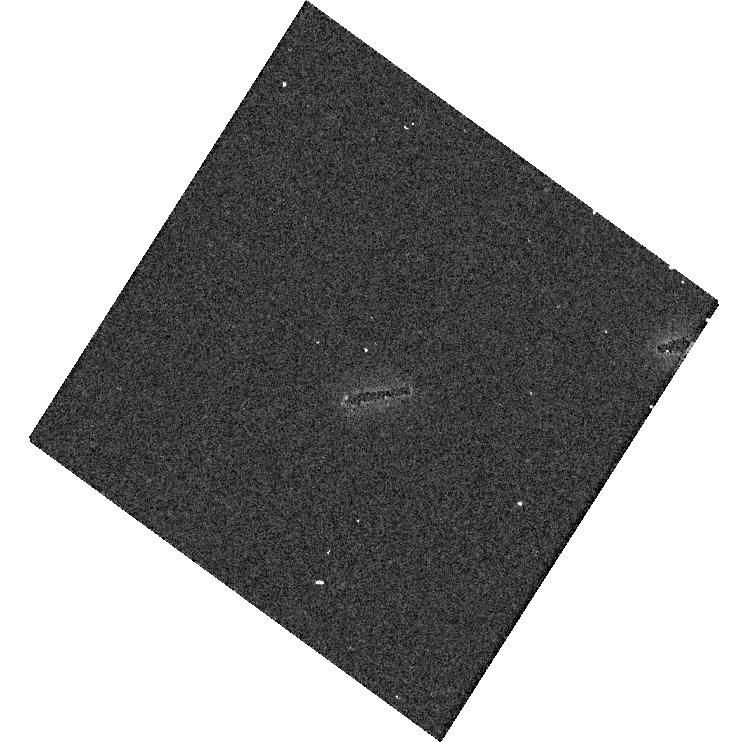
Target: P330E. Instrument: WFC3/UVIS. Filter: F275W. Exposure: 5 min. Observation ID: hst_14992_11_wfc3_uvis_f275w_idor11

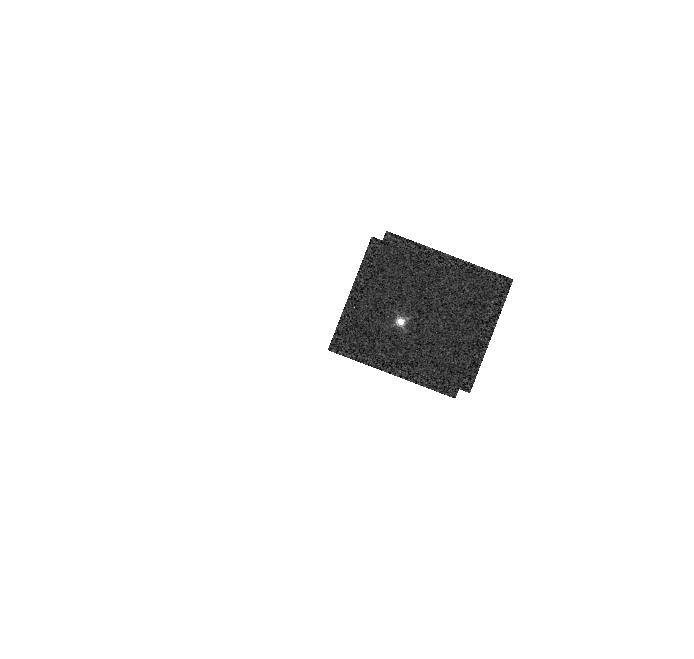
Target: GD153. Instrument: WFC3/IR. Filter: F132N. Exposure: 2 min. Observation ID: hst_14992_01_wfc3_ir_f132n_idor01

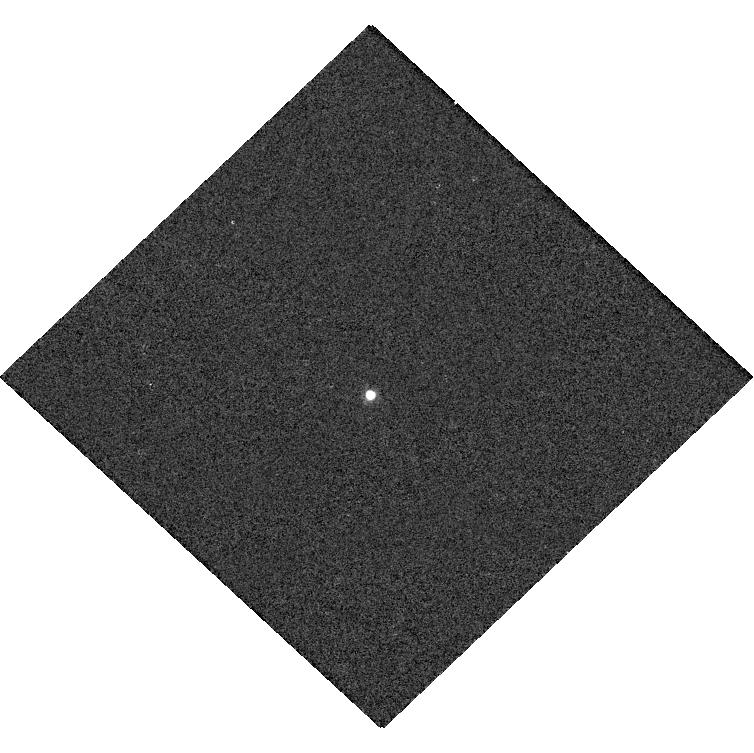
Target: GD71. Instrument: WFC3/UVIS. Filter: F953N. Exposure: 1 min. Observation ID: hst_14992_07_wfc3_uvis_f953n_idor07

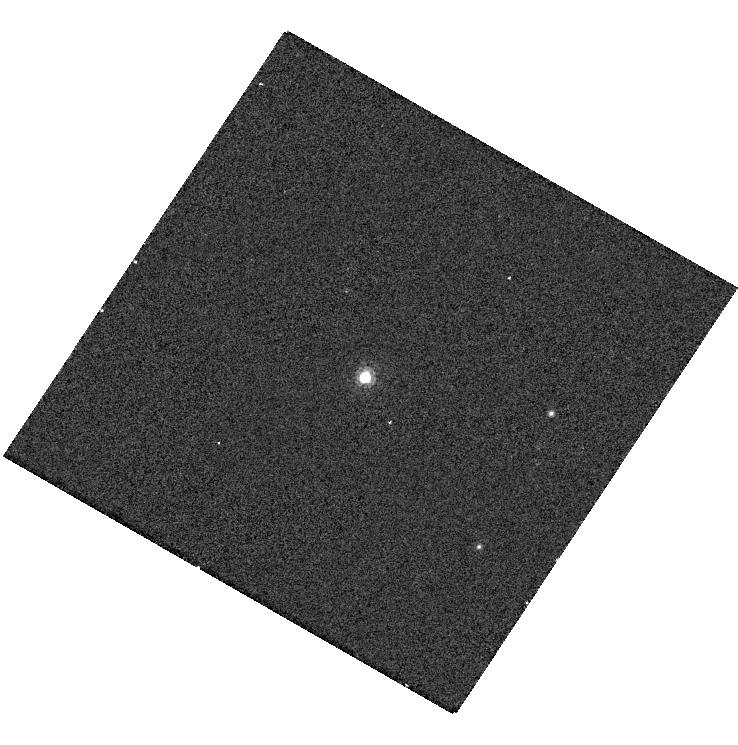
Target: G191B2B. Instrument: WFC3/UVIS. Filter: F953N. Exposure: 2 min. Observation ID: hst_14992_04_wfc3_uvis_f953n_idor04

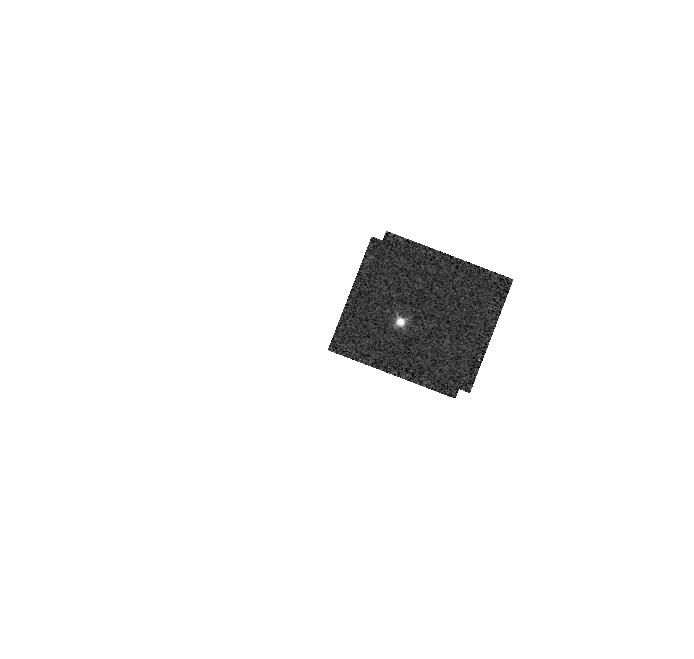
Target: GD153. Instrument: WFC3/IR. Filter: F128N. Exposure: 2 min. Observation ID: hst_14992_01_wfc3_ir_f128n_idor01

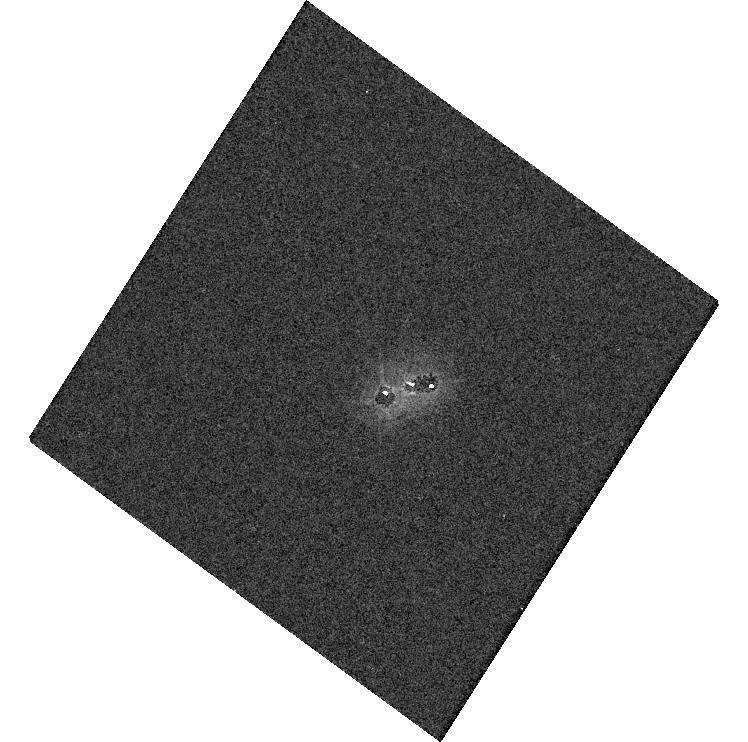
Target: P330E. Instrument: WFC3/UVIS. Filter: F336W. Exposure: 1 min. Observation ID: hst_14992_11_wfc3_uvis_f336w_idor11

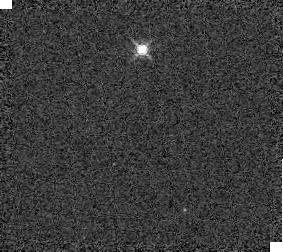
Target: GD153. Instrument: WFC3/IR. Filter: F139M. Exposure: 1 min. Observation ID: idor01030

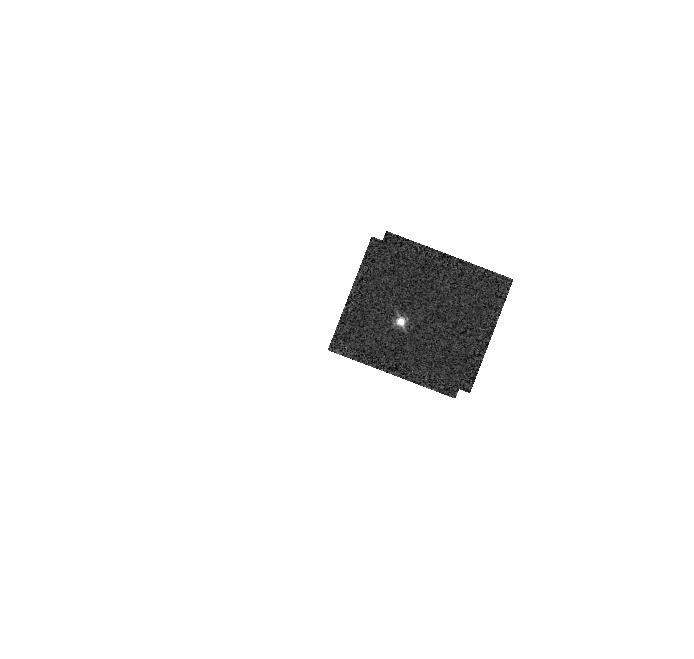
Target: GD153. Instrument: WFC3/IR. Filter: F126N. Exposure: 2 min. Observation ID: hst_14992_01_wfc3_ir_f126n_idor01

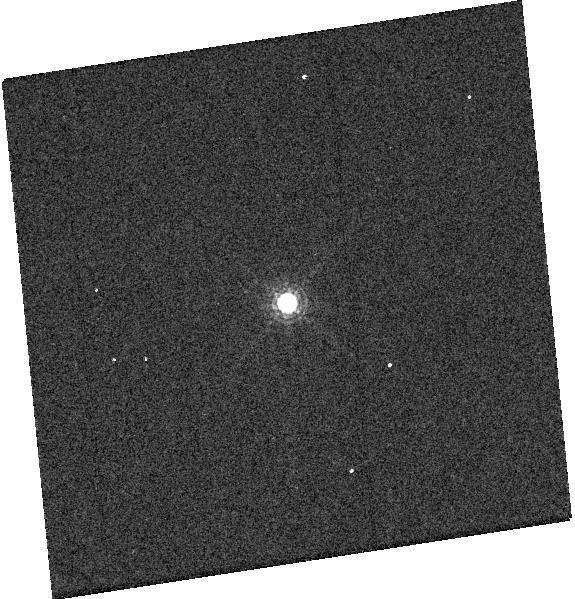
Target: GD153. Instrument: WFC3/UVIS. Filter: F845M. Exposure: 1 min. Observation ID: hst_14992_03_wfc3_uvis_f845m_idor03

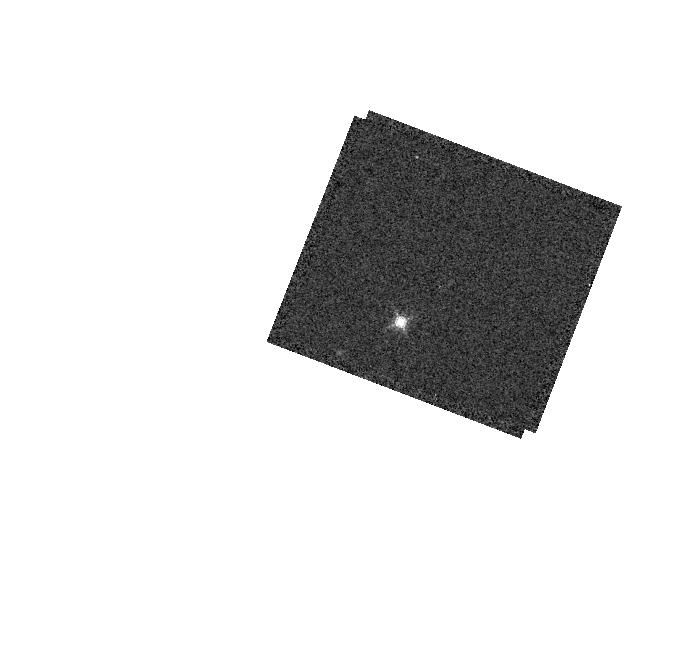
Target: GD153. Instrument: WFC3/IR. Filter: F153M. Exposure: 1 min. Observation ID: hst_14992_01_wfc3_ir_f153m_idor01

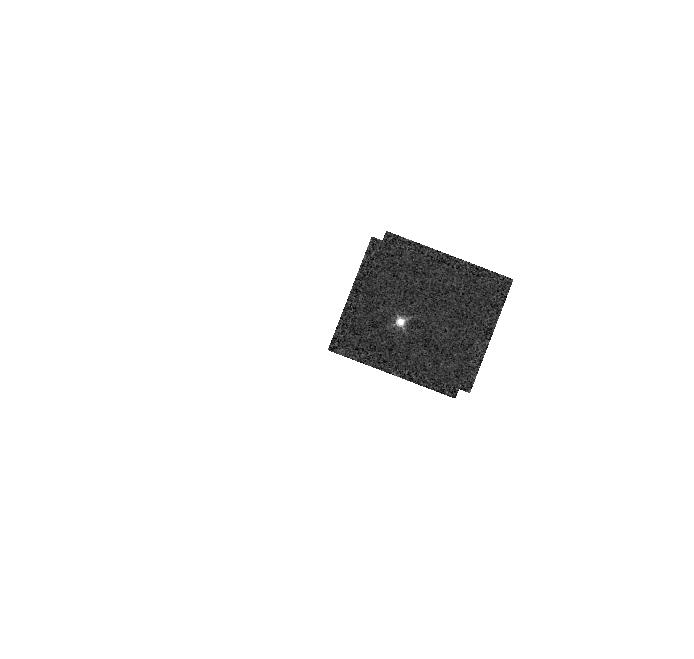
Target: GD153. Instrument: WFC3/IR. Filter: F130N. Exposure: 2 min. Observation ID: hst_14992_01_wfc3_ir_f130n_idor01

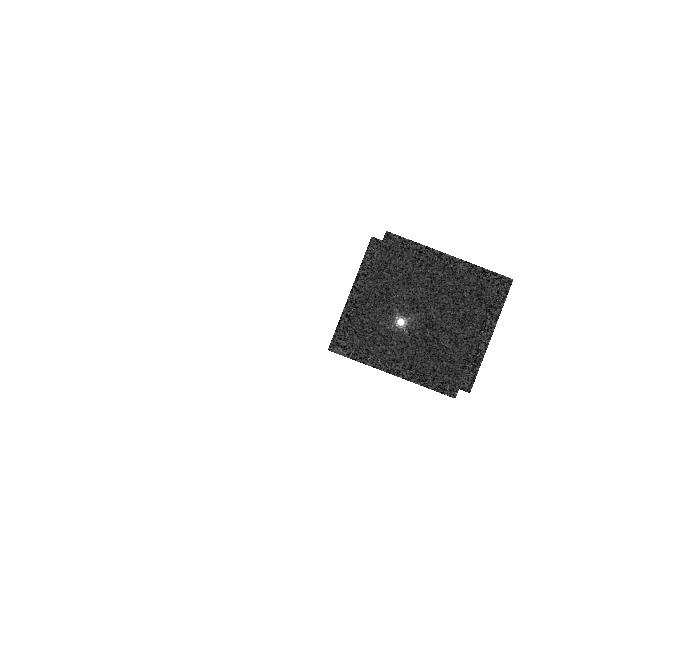
Target: GD153. Instrument: WFC3/IR. Filter: F167N. Exposure: 3 min. Observation ID: hst_14992_01_wfc3_ir_f167n_idor01

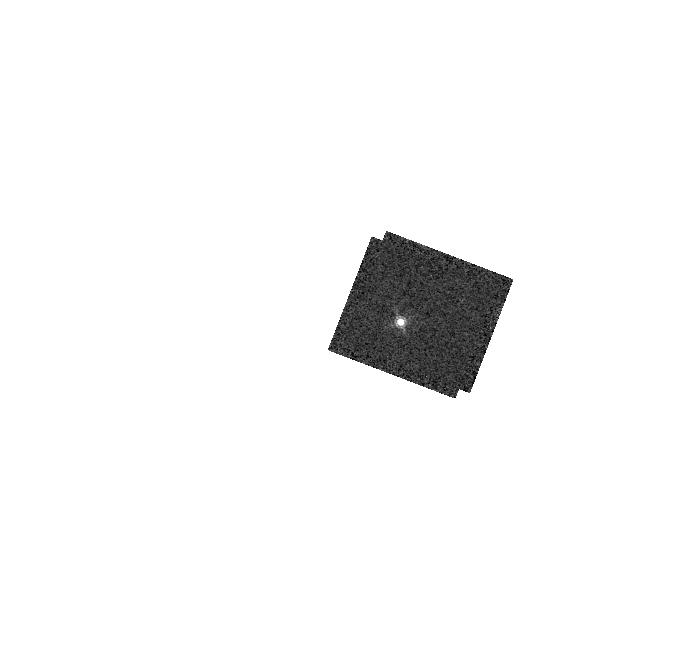
Target: GD153. Instrument: WFC3/IR. Filter: F164N. Exposure: 3 min. Observation ID: hst_14992_01_wfc3_ir_f164n_idor01

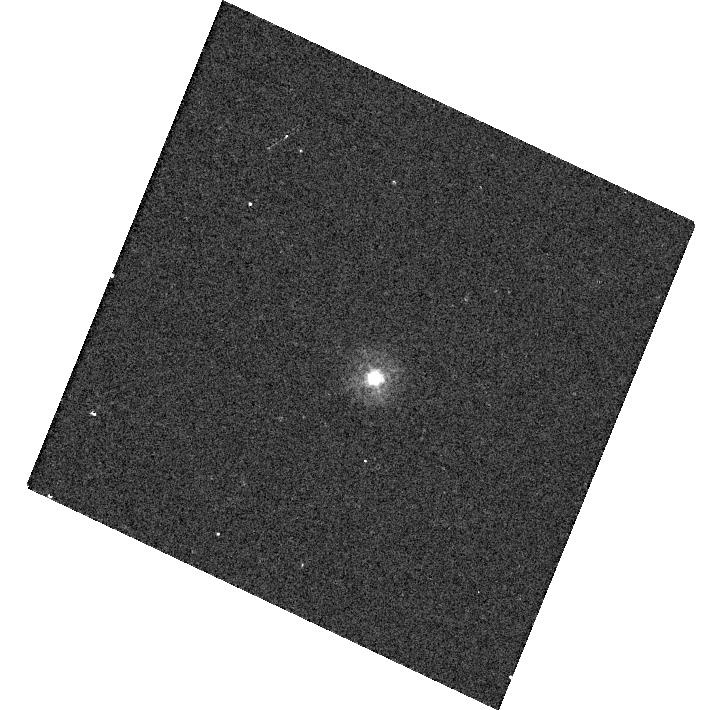
Target: P330E. Instrument: WFC3/UVIS. Filter: F275W. Exposure: 5 min. Observation ID: hst_14992_10_wfc3_uvis_f275w_idor10

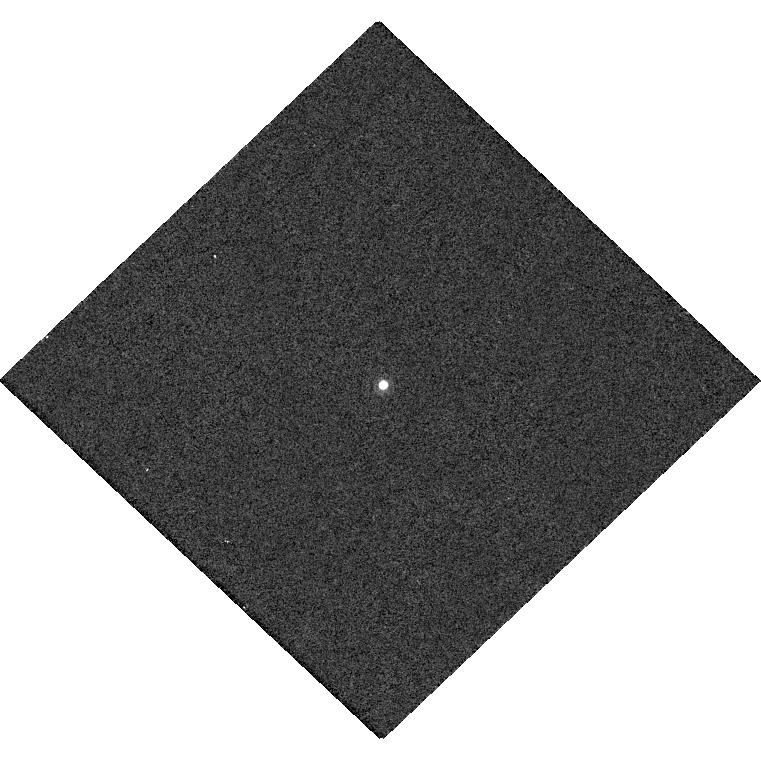
Target: GD71. Instrument: WFC3/UVIS. Filter: F953N. Exposure: 1 min. Observation ID: hst_14992_08_wfc3_uvis_f953n_idor08

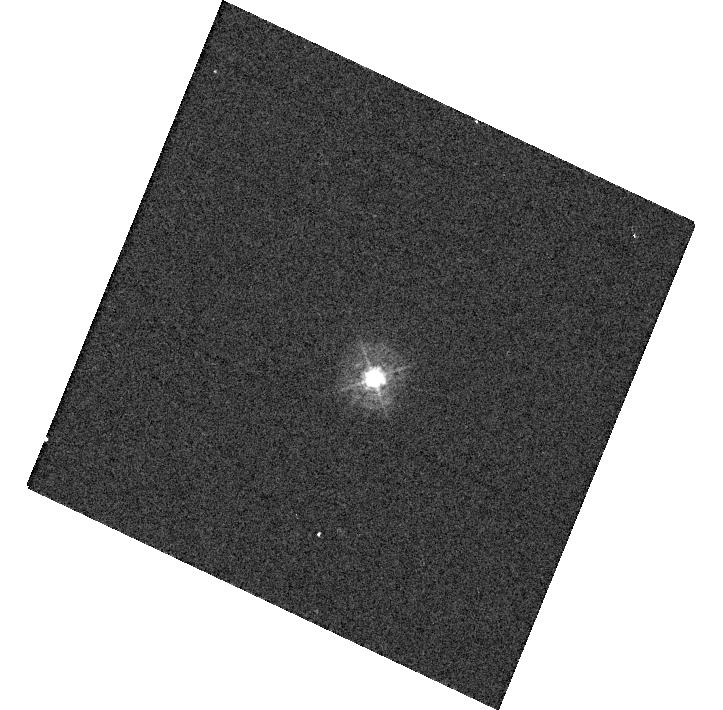
Target: P330E. Instrument: WFC3/UVIS. Filter: F336W. Exposure: 1 min. Observation ID: hst_14992_10_wfc3_uvis_f336w_idor10

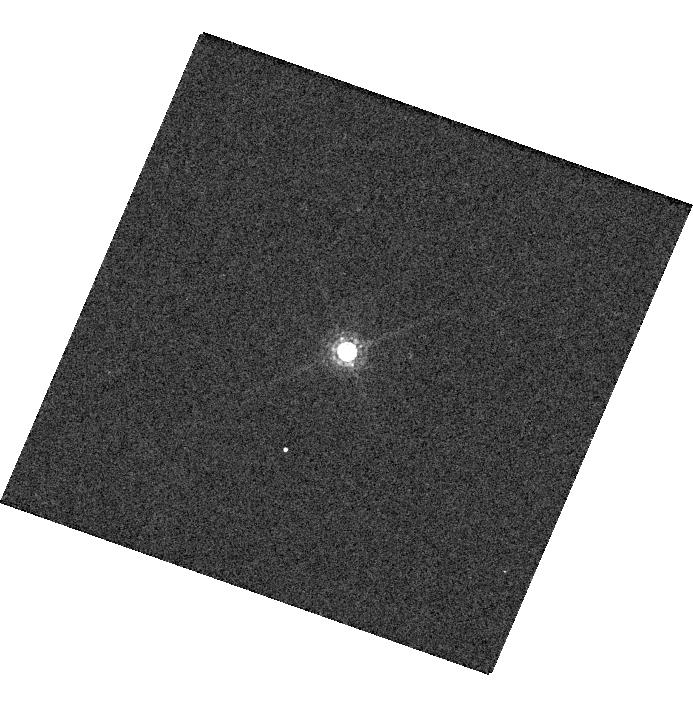
Target: GD153. Instrument: WFC3/UVIS. Filter: F845M. Exposure: 1 min. Observation ID: hst_14992_02_wfc3_uvis_f845m_idor02

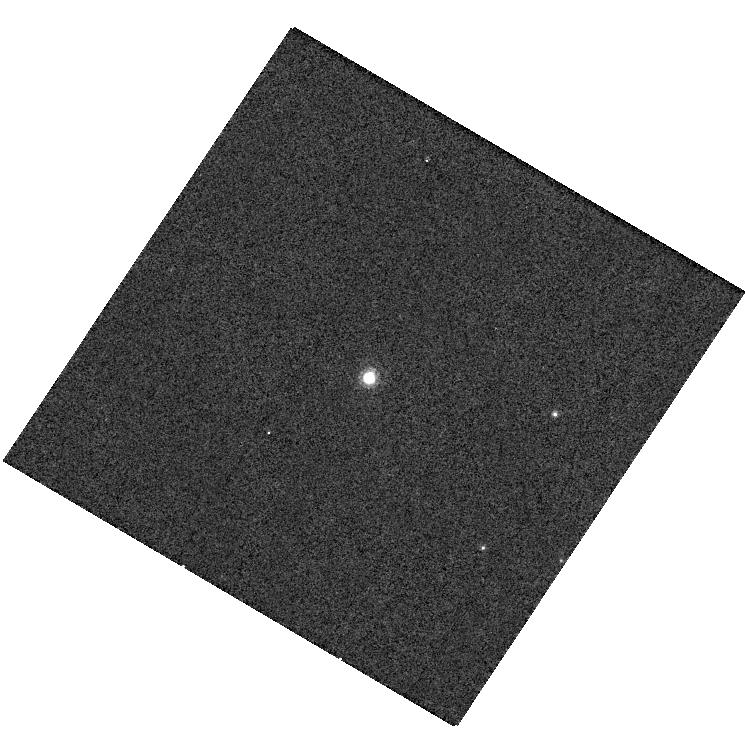
Target: G191B2B. Instrument: WFC3/UVIS. Filter: F953N. Exposure: 2 min. Observation ID: hst_14992_05_wfc3_uvis_f953n_idor05

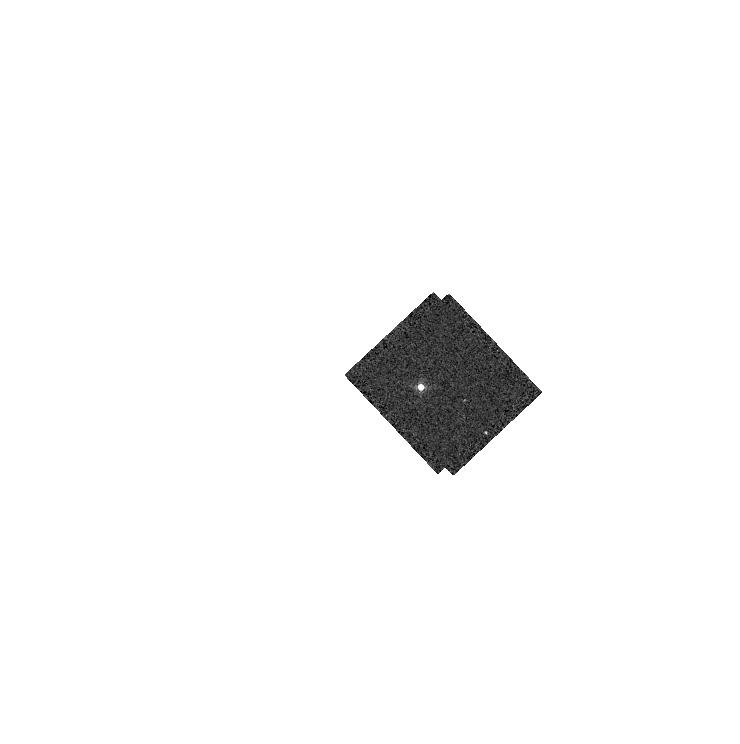
Target: GD71. Instrument: WFC3/IR. Filter: F164N. Exposure: 1 min. Observation ID: hst_14992_06_wfc3_ir_f164n_idor06

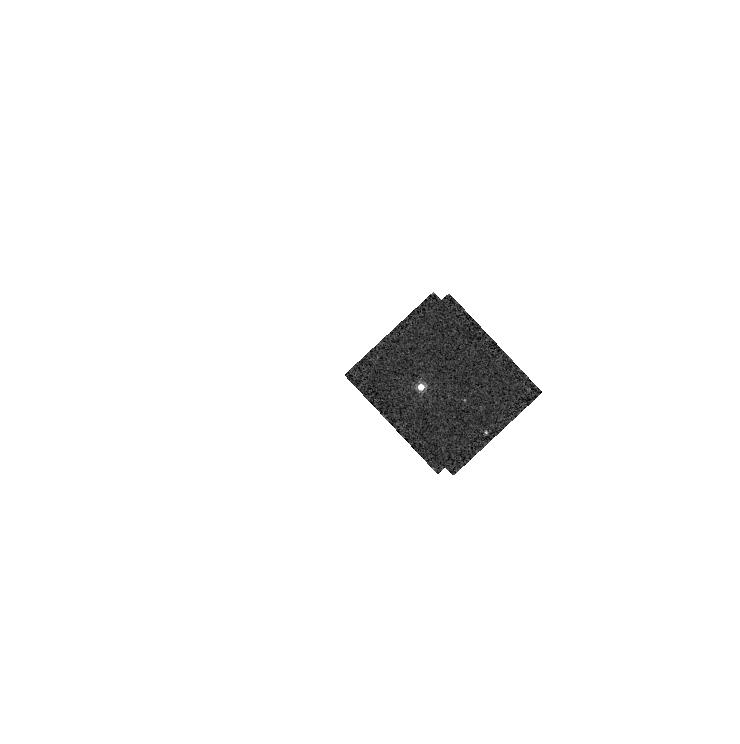
Target: GD71. Instrument: WFC3/IR. Filter: F167N. Exposure: 1 min. Observation ID: hst_14992_06_wfc3_ir_f167n_idor06

WFC3 UVIS & IR photometry (PI: Deustua, Susana E.)

Monitor the photometric throughput and stability, measure the inverse sensitivities and determine color term corrections for WFC3 UVIS and IR filters as a function of time, detector position, and wavelength. The goal is to monitor the photometric throughput and stability, measure the inverse sensitivities and determine color term corrections for WFC3 UVIS and IR filters as a function of time, detector position, and wavelength. WFC3 UVIS: image G191B2B, GD153, GD71 and P330E in a subset of broad and medium-band UV and VIS filters at the corners of the array, using postflash In Cycles 20 and 21 we obtained observations in ALL UVIS filters at all 4 corner subarrays. In Cycles 22 through 24 a subset of filters were observed in one UVIS1 amp and one UVIS2 amp, alternating each year. In Cycle 25, we will observe standards in the same UVIS filter subset as in Cycle 24 but on the C512B and C512D subarray. WFC3 IR images of GD153, GD71 and P330E are acquired in all IR filters. Analysis: measure the photometry of the stars in each filter, compare new results to previous data, determine changes, recompute time averaged sensitivitoes, compute time-sensitive and location-sensitive offsets from average. The goal is to Improve the UVIS photometric calibration in the UVIS broad and medium bandpasses to an accuracy of 1% (statistical) and 1% absolute (relative to the STIS), And the IR photometric accuracy to 1% statistical (current: ~3%) and 1% absolute (relative to STIS, current ~3%). Uncertainties for narrow band, X and LP UVIS and IR narrow band filters are larger by factors between two and three times of the broad and medium band filters.